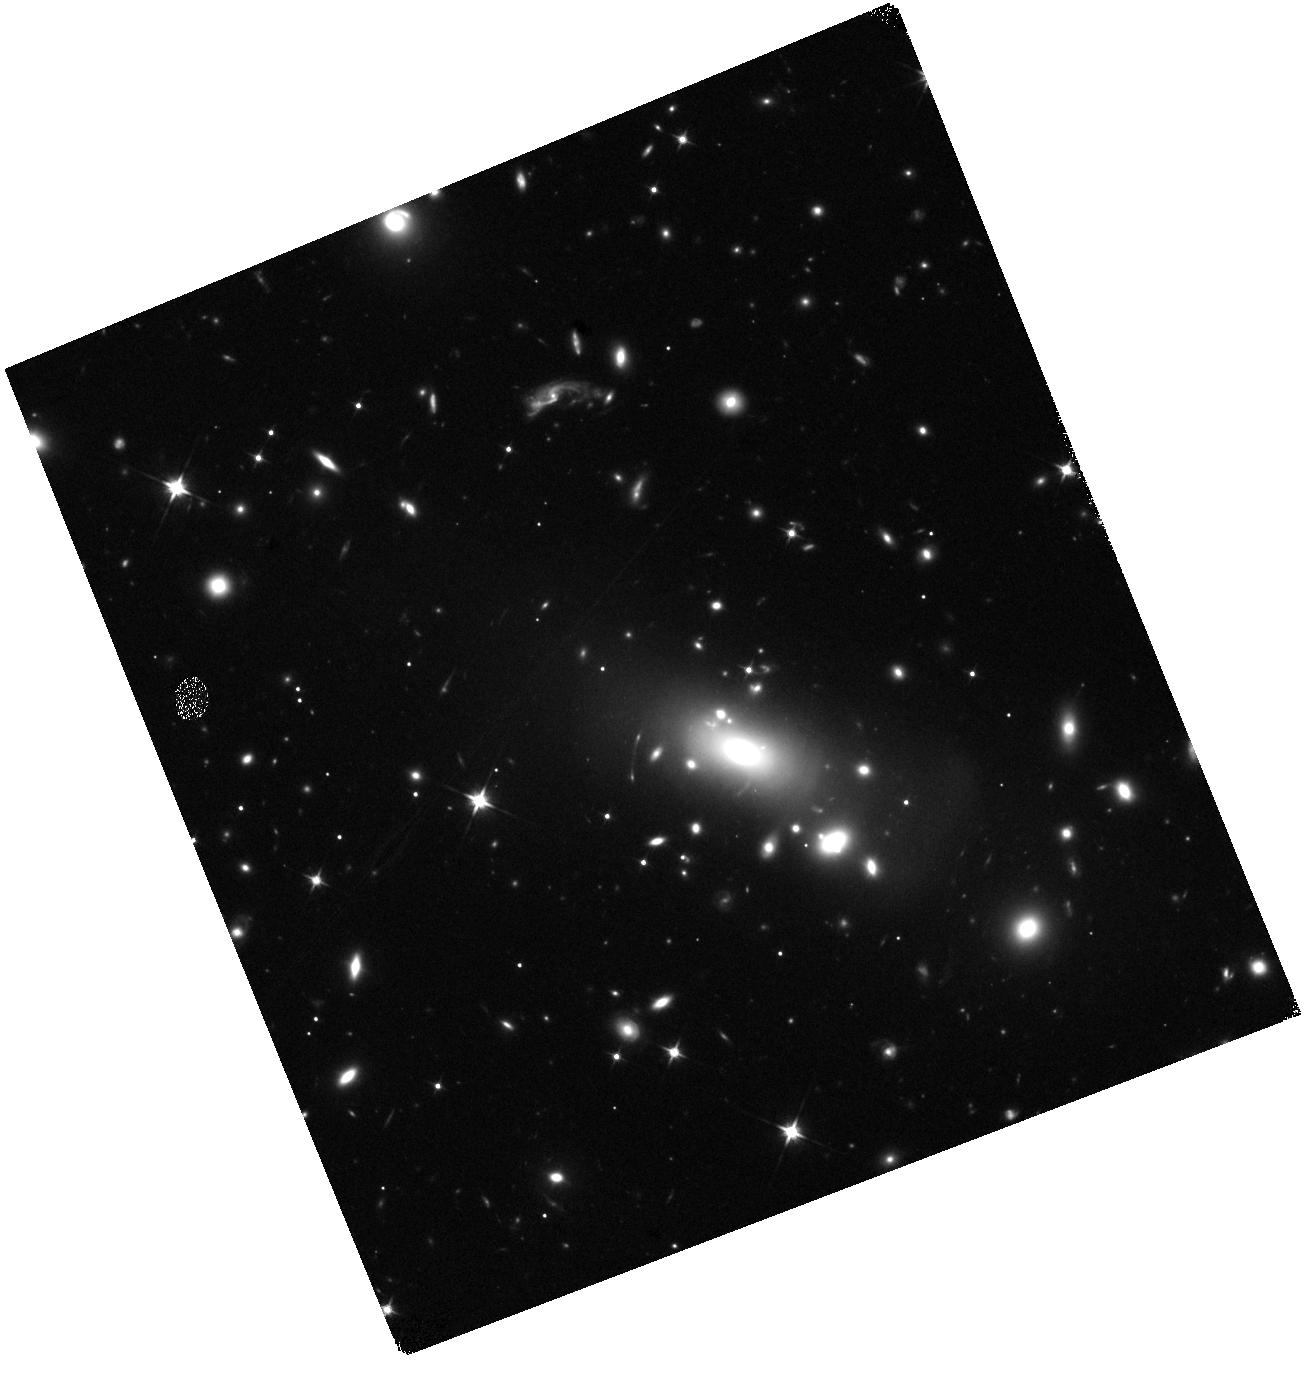
Target: LENSED-SN-1
Instrument: WFC3/IR
Filter: F110W
Exposure: 18 min
Observation ID: hst_17253_01_wfc3_ir_f110w_if2e01

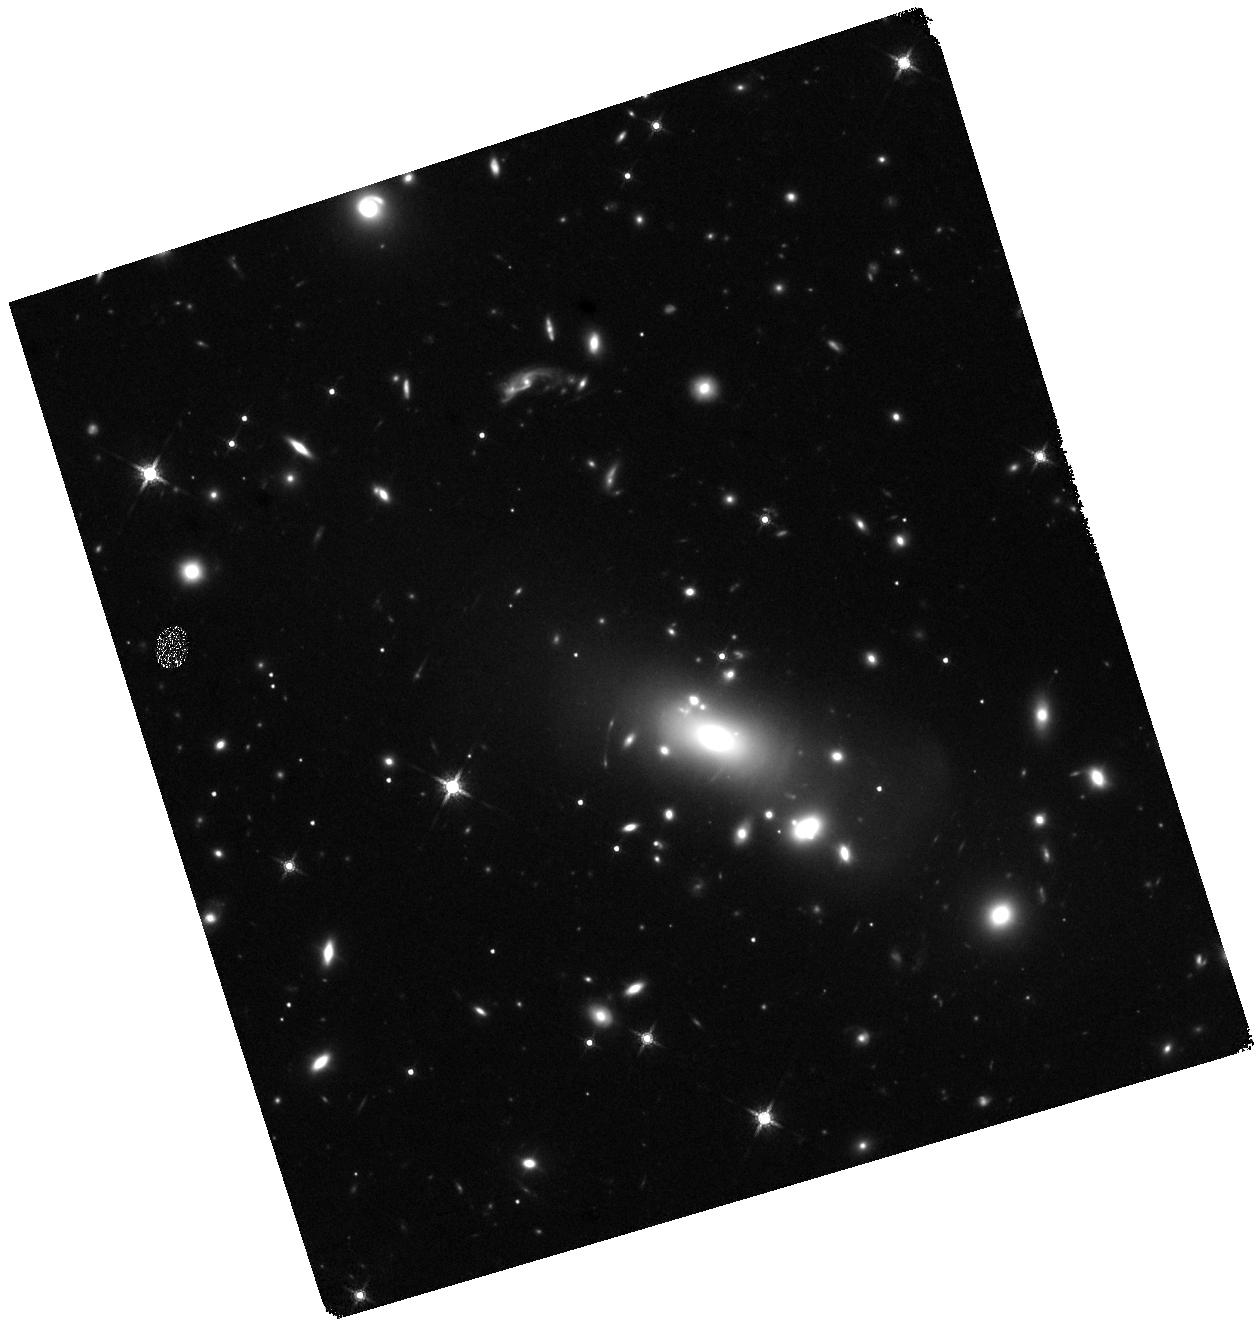
Target: LENSED-SN-1
Instrument: WFC3/IR
Filter: F160W
Exposure: 35 min
Observation ID: hst_17253_02_wfc3_ir_f160w_if2e02

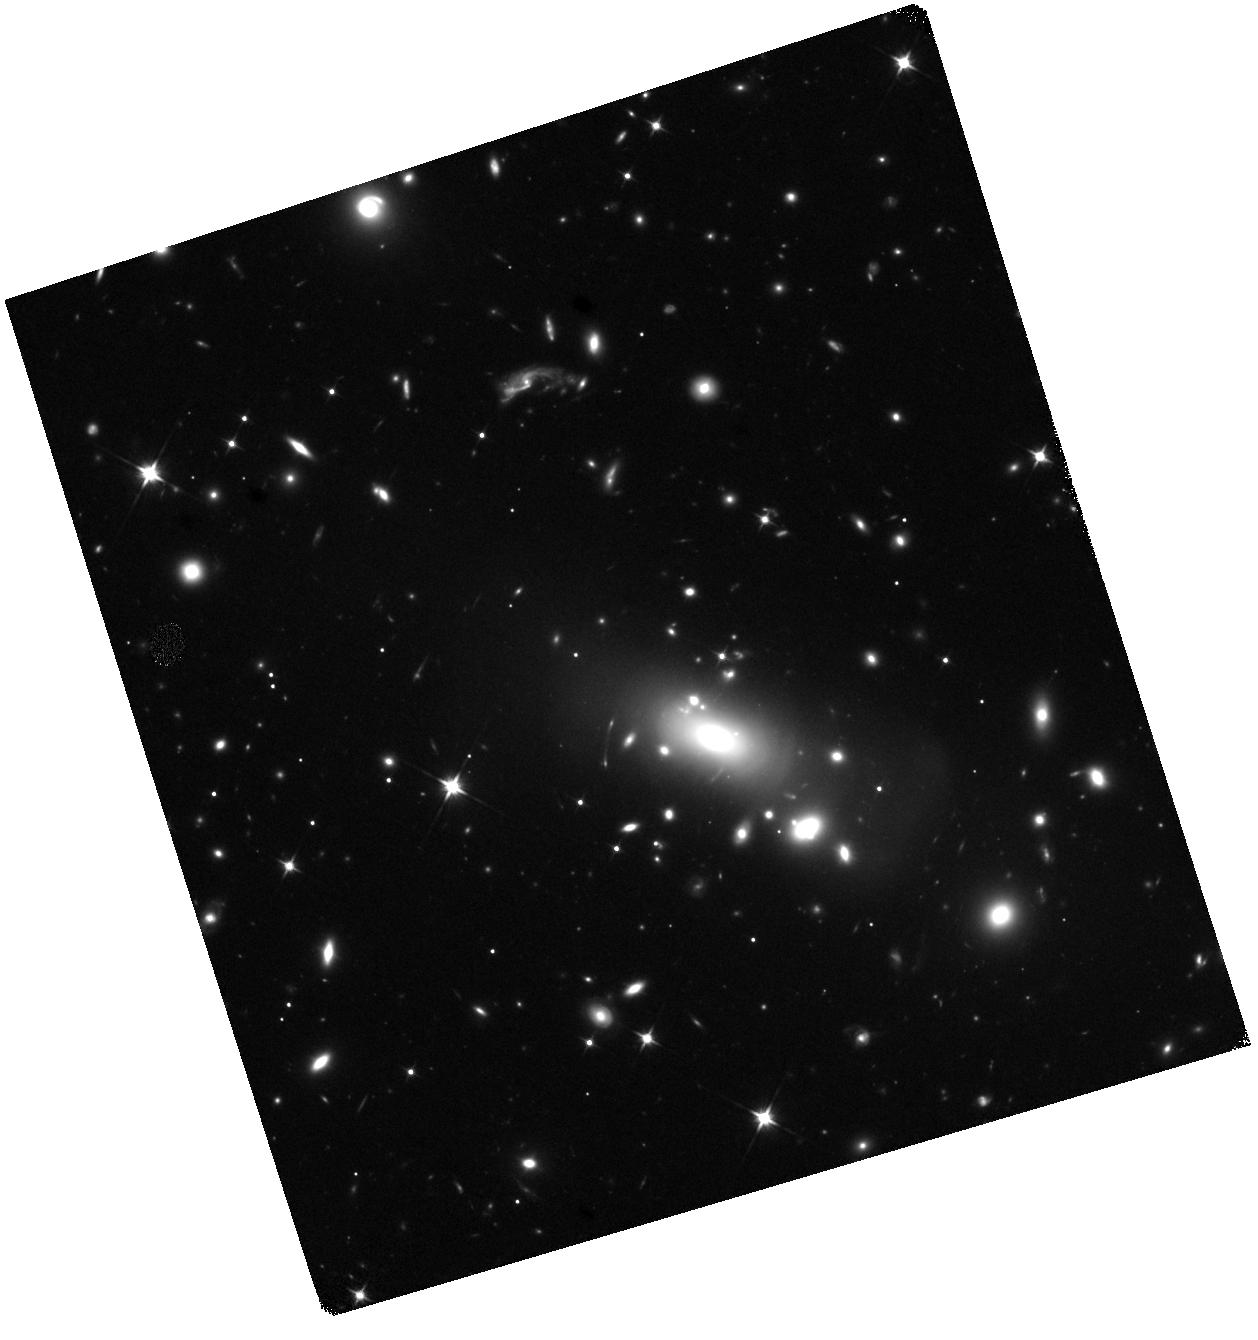
Target: LENSED-SN-1
Instrument: WFC3/IR
Filter: F110W
Exposure: 37 min
Observation ID: hst_17253_02_wfc3_ir_f110w_if2e02

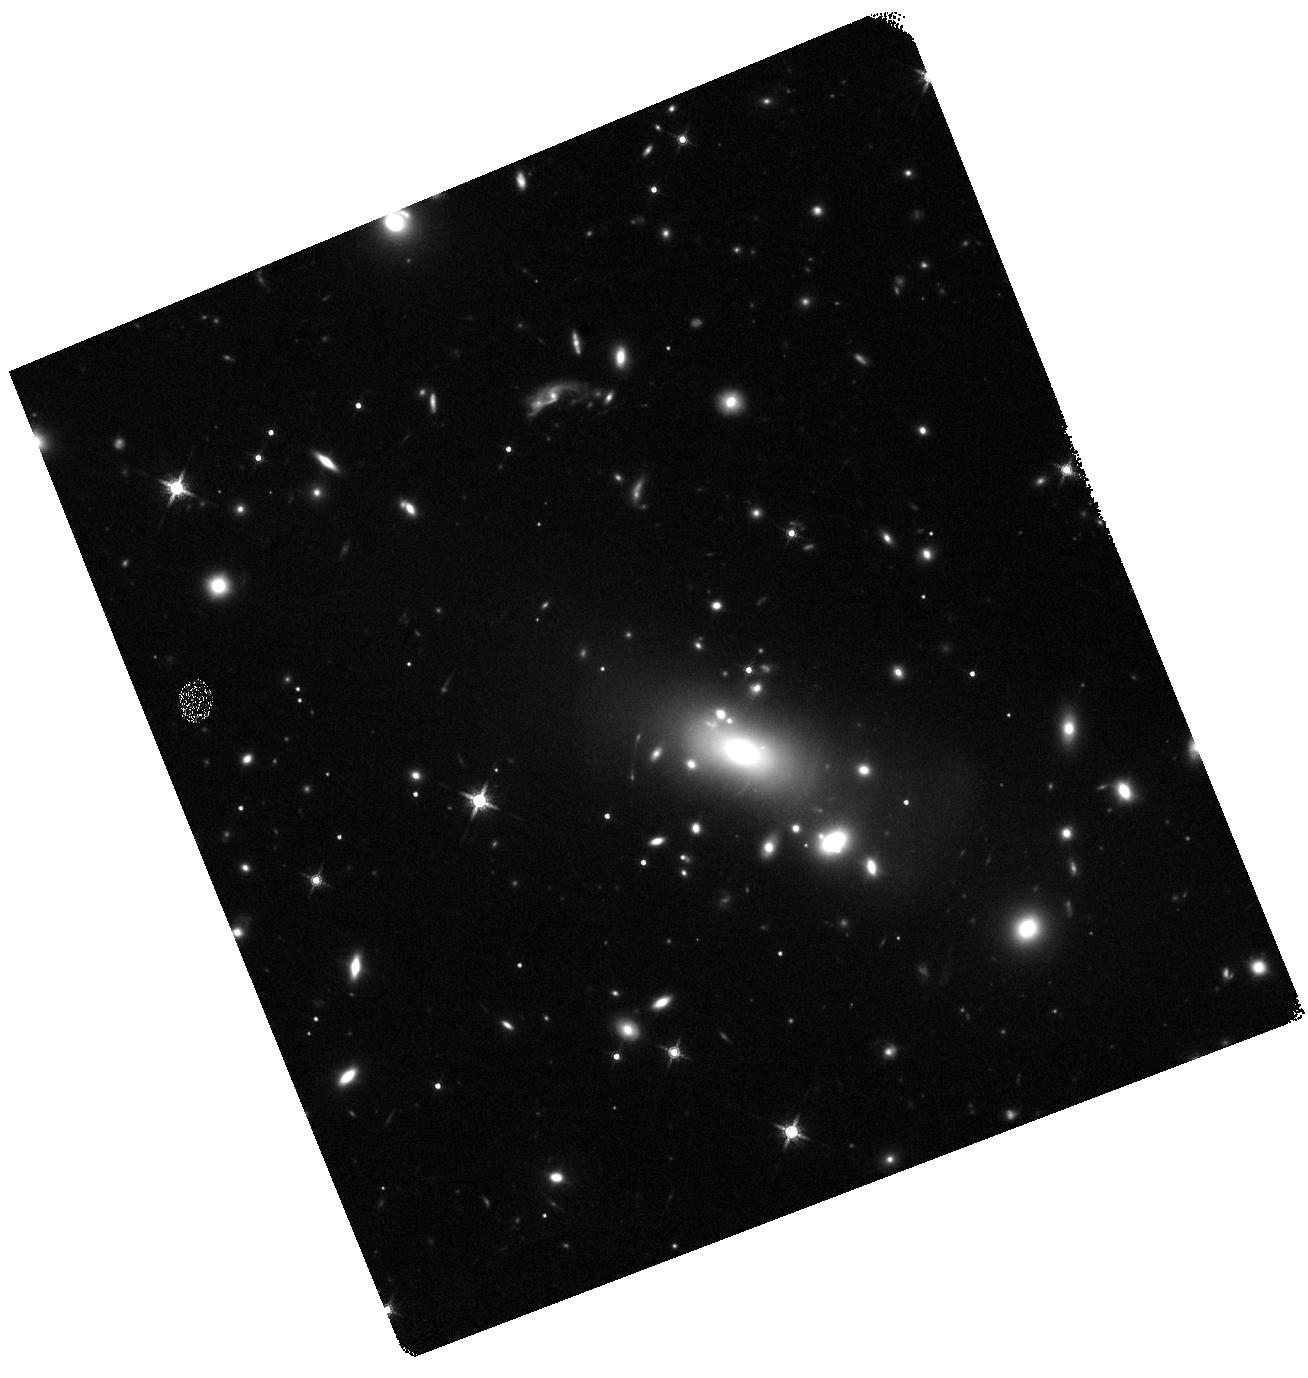
Target: LENSED-SN-1
Instrument: WFC3/IR
Filter: F160W
Exposure: 17 min
Observation ID: hst_17253_01_wfc3_ir_f160w_if2e01

Imaging and Spectroscopy of Three Highly Magnified Images of a Supernova at z=1.5 (PI: Kelly, Patrick)

We have detected a strongly lensed supernova (SN) in HST imaging of the RX J2129 galaxy-cluster field acquired on August 7, 2022. The SN's apparent F110W magnitude of 24.70+-0.15 and a non-detection in F606W yield an 80% probability that the transient is a Type Ia SN. The foreground galaxy-cluster gravitational lens creates a set of three images of the SN's host galaxy at redshift 1.52, and we have detected the SN in the trailing, or last-arriving image. The other images are predicted to have arrived ~320 and ~1000 days previously. A target-of-opportunity program with HST has been triggered to measure the transient's light curve through late October. Here we propose three single-orbit WFC3 IR F110W/F160W visits followed by a two-orbit visit to measure the SN's light curve through late December. In a joint proposal, we request NIRSpec G140M and PRISM spectroscopy at the locations of all three images in early October, when the field becomes accessible to JWST. If the SN is a Type Ia SN, then we will be able to calibrate its luminosity and directly measure its magnification. This will provide a novel test of galaxy-cluster mass models. The spectra will enable comparision with low-redshift SNe Ia to address an important systematic that may affect SN Ia cosmology. We also propose for deep JWST NIRCam imaging to measure the flux of the previous arrival of the SN. With 5-sigma limiting depth of 29.2, imaging in F150W can be expected to detect the fading image. Its brightness will constrain the SN's age, and therefore the image's relative time delay. A strong detection and well-characterized SN Ia may enable a new, independent measurement of the Hubble constant.